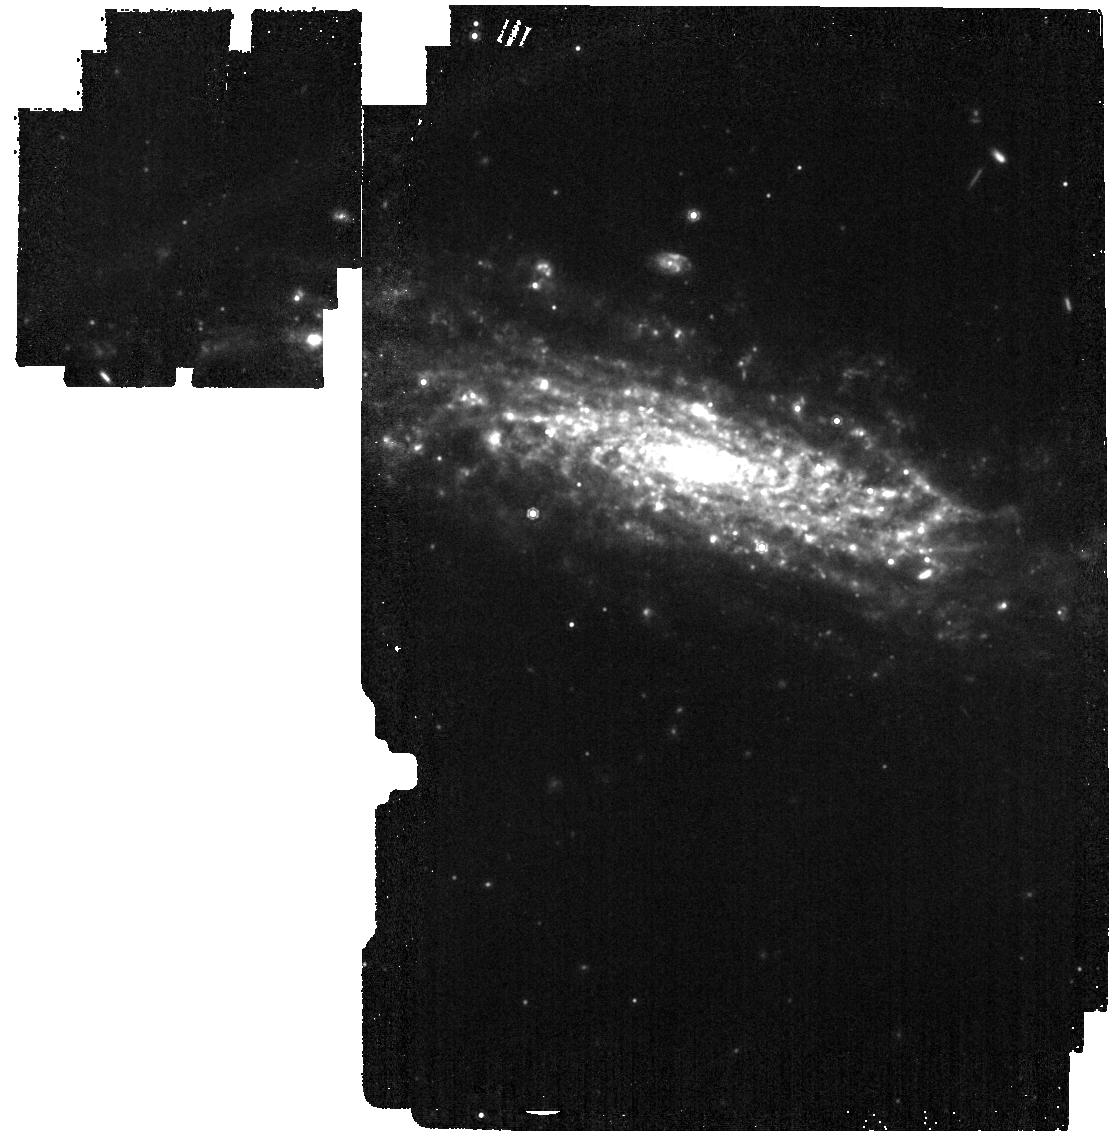
Target: SN2019esa
Instrument: MIRI
Filter: F1000W
Exposure: 3 min
Observation ID: jw03921-o025_t026_miri_f1000w

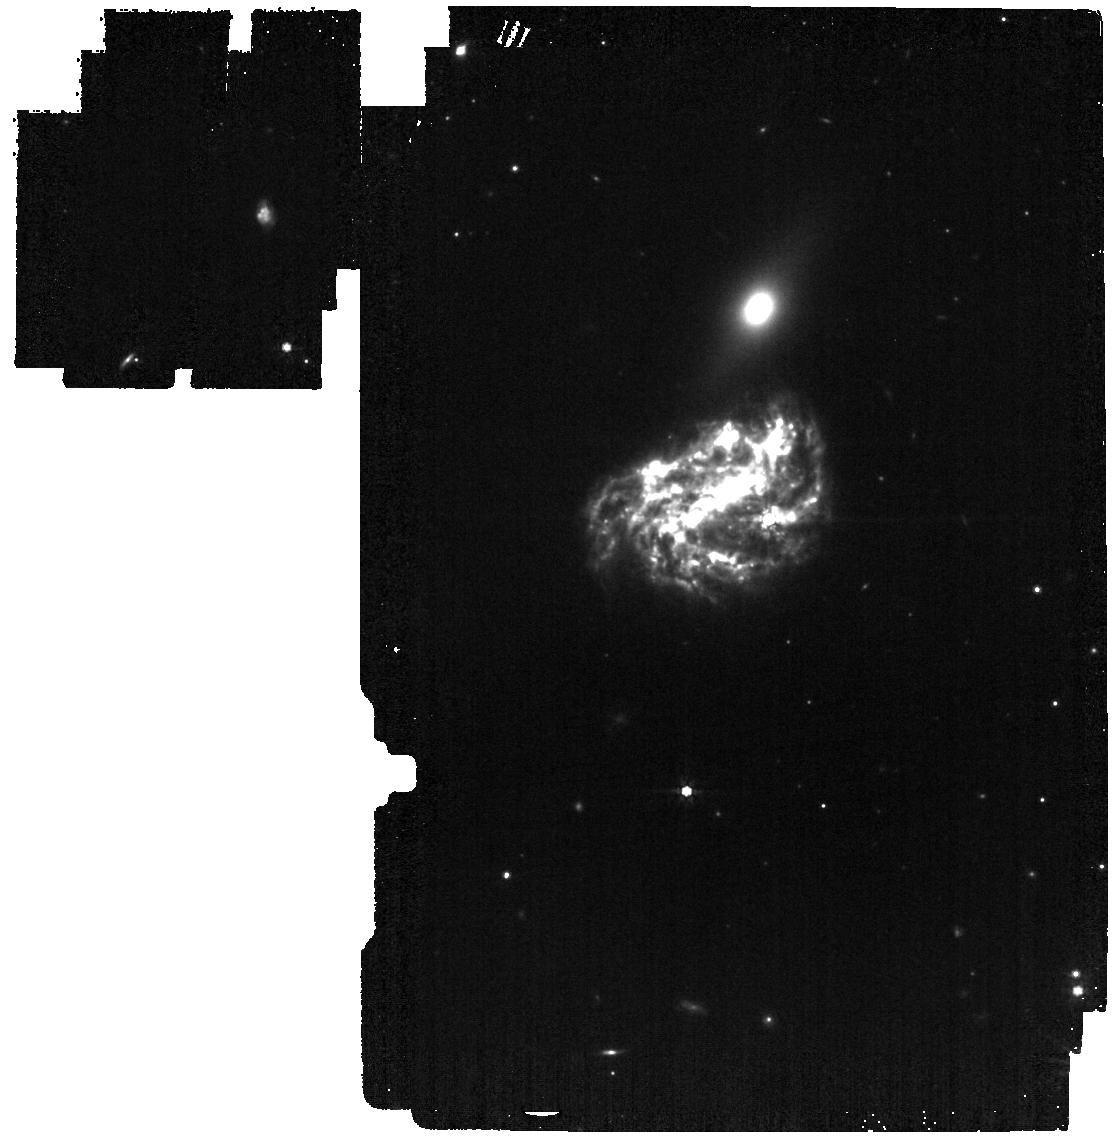
Target: SN2019oys
Instrument: MIRI
Filter: F770W
Exposure: 3 min
Observation ID: jw03921-o026_t027_miri_f770w

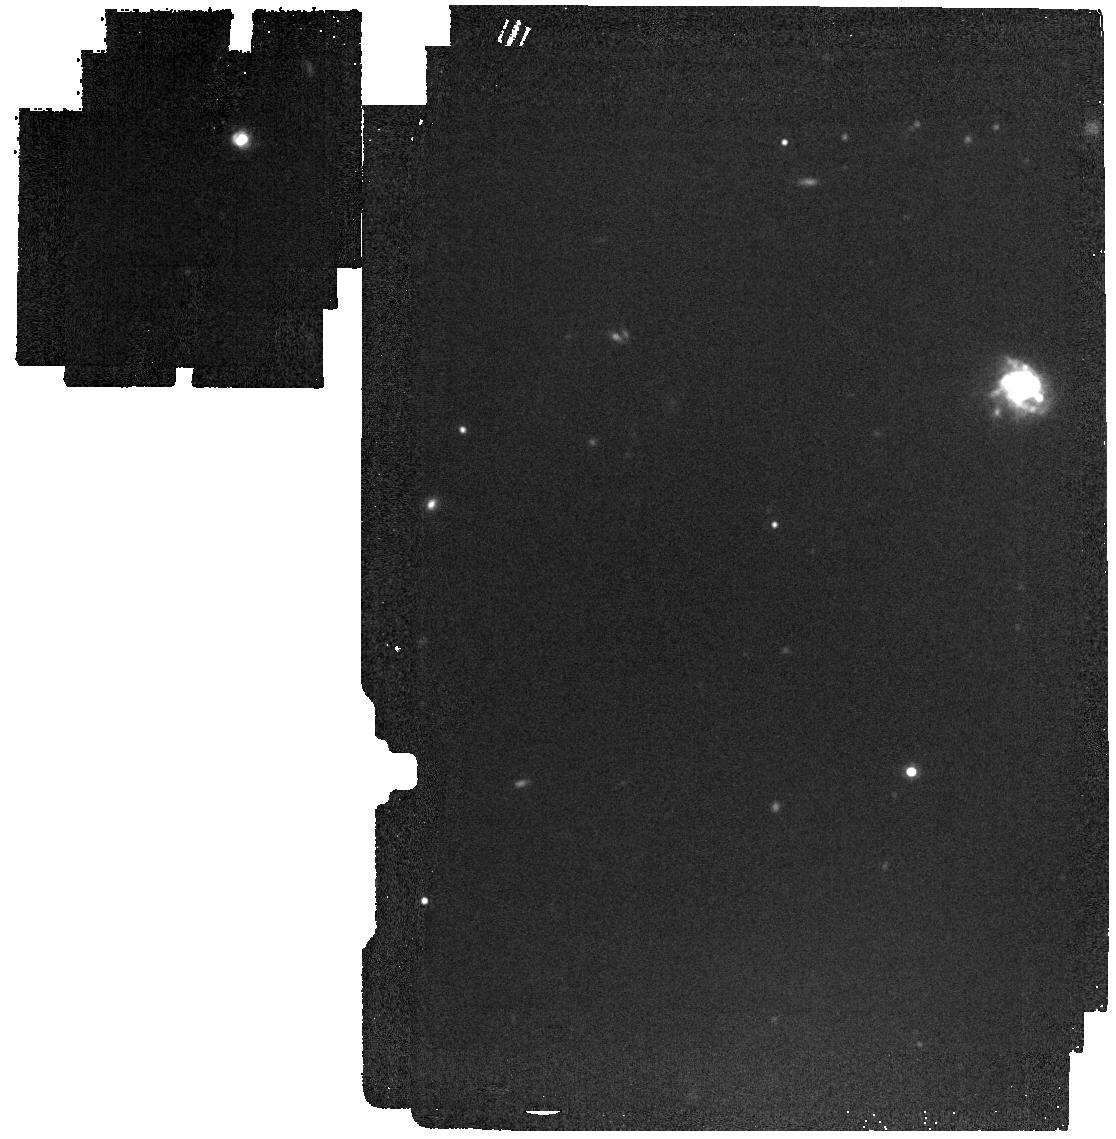
Target: AT2016bse
Instrument: MIRI
Filter: F1500W
Exposure: 3 min
Observation ID: jw03921-o016_t017_miri_f1500w

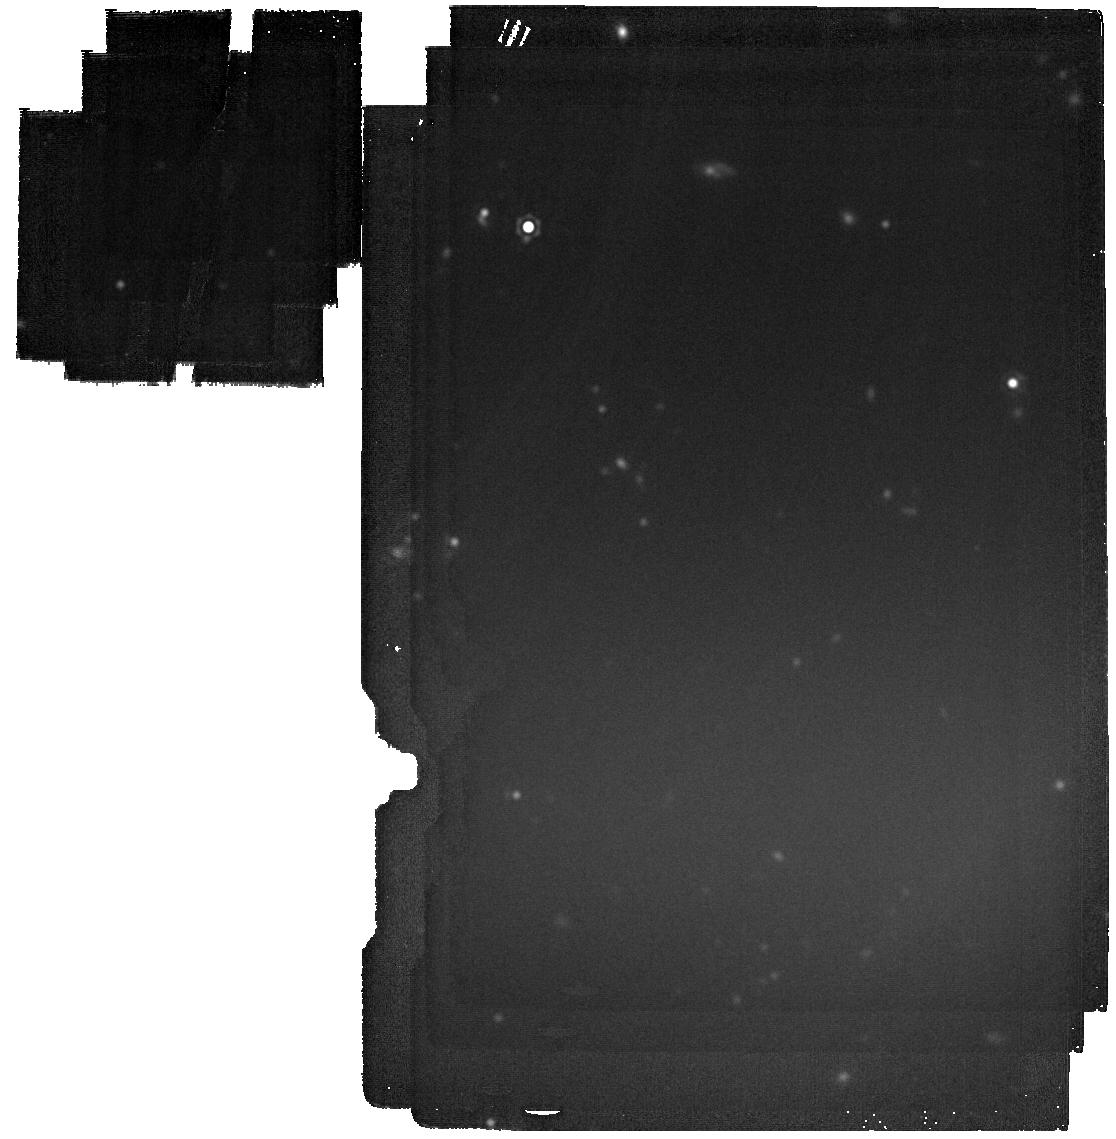
Target: SN2018hna
Instrument: MIRI
Filter: F2100W
Exposure: 6 min
Observation ID: jw03921-o024_t025_miri_f2100w

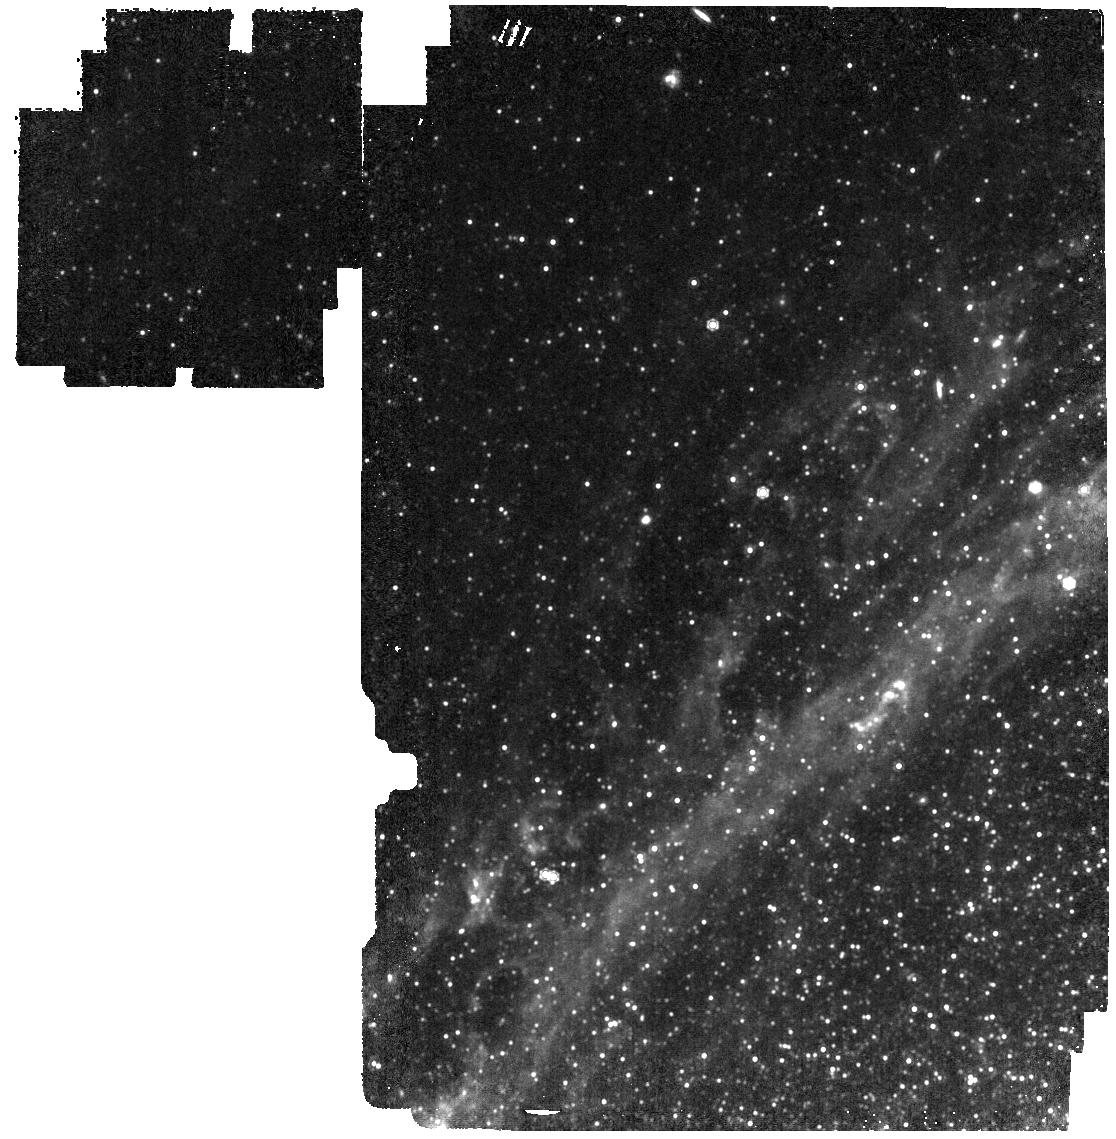
Target: SN1993J
Instrument: MIRI
Filter: F1000W
Exposure: 3 min
Observation ID: jw03921-o002_t003_miri_f1000w

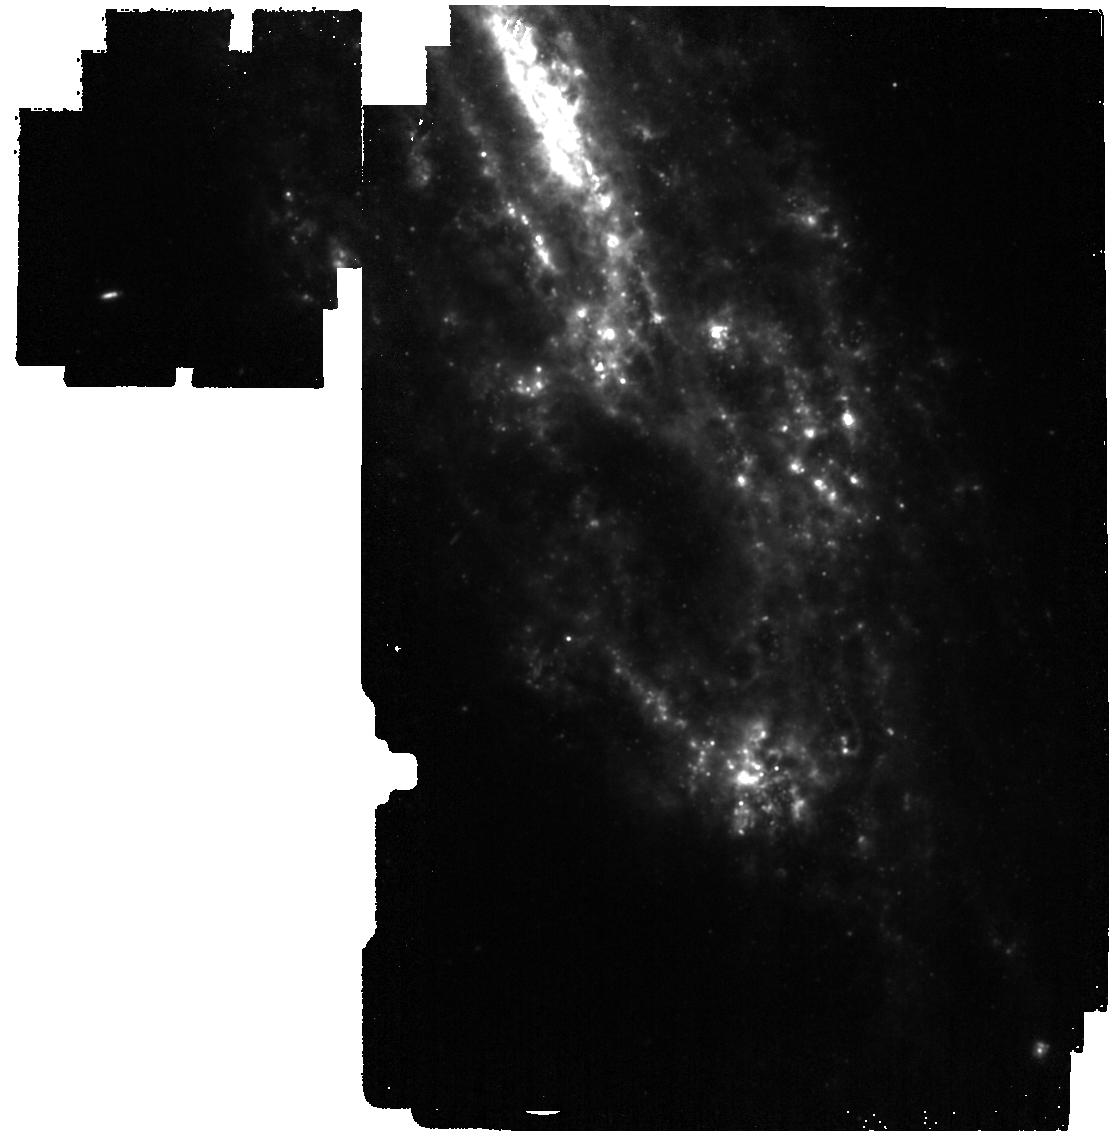
Target: SN2014bi
Instrument: MIRI
Filter: F1000W
Exposure: 3 min
Observation ID: jw03921-o012_t013_miri_f1000w

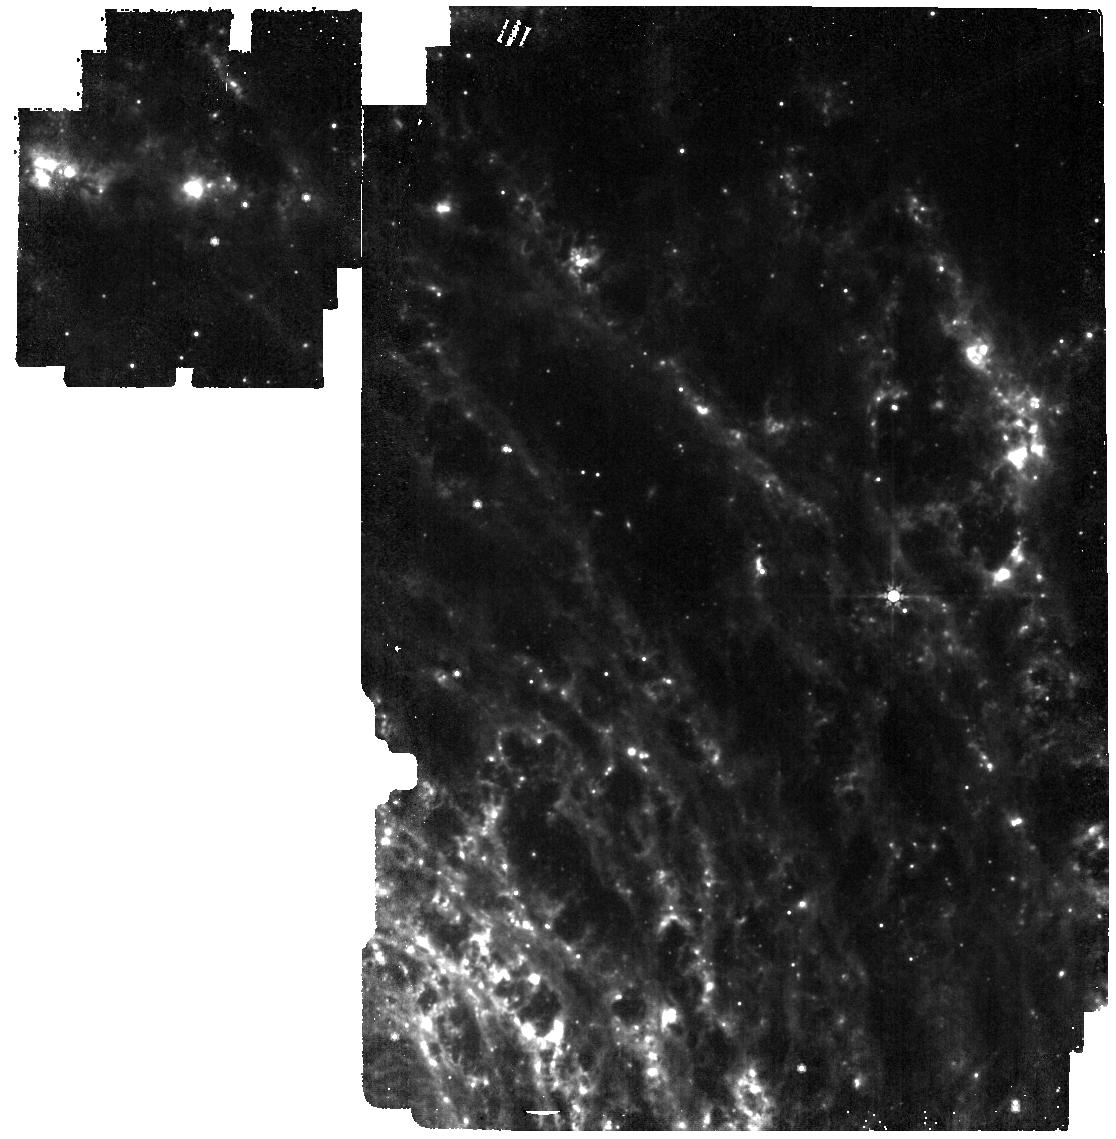
Target: SN2017gkp
Instrument: MIRI
Filter: F770W
Exposure: 3 min
Observation ID: jw03921-o020_t021_miri_f770w

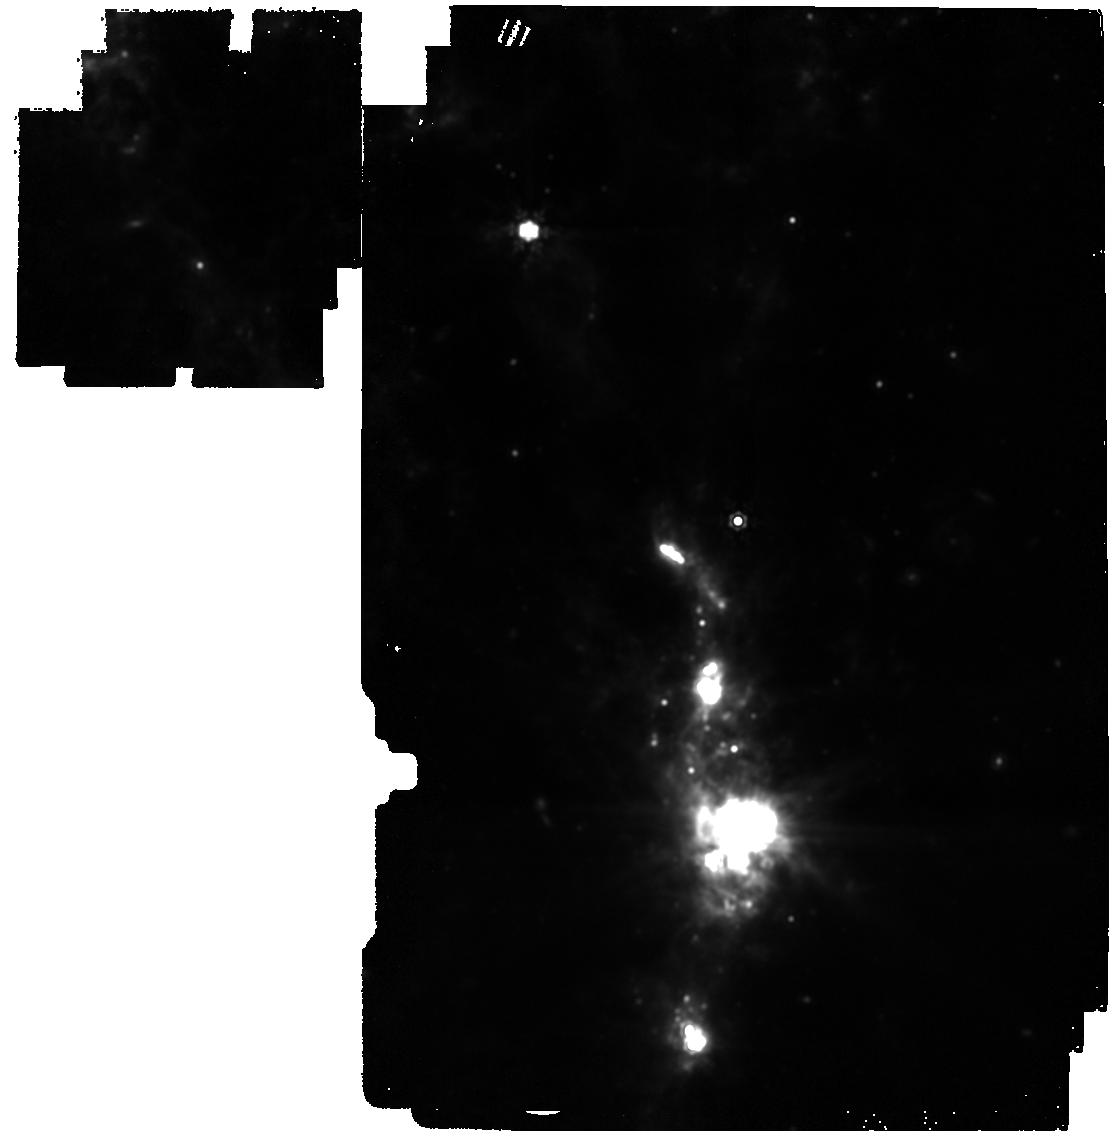
Target: SN2023ixf
Instrument: MIRI
Filter: F1500W
Exposure: 3 min
Observation ID: jw03921-o040_t042_miri_f1500w

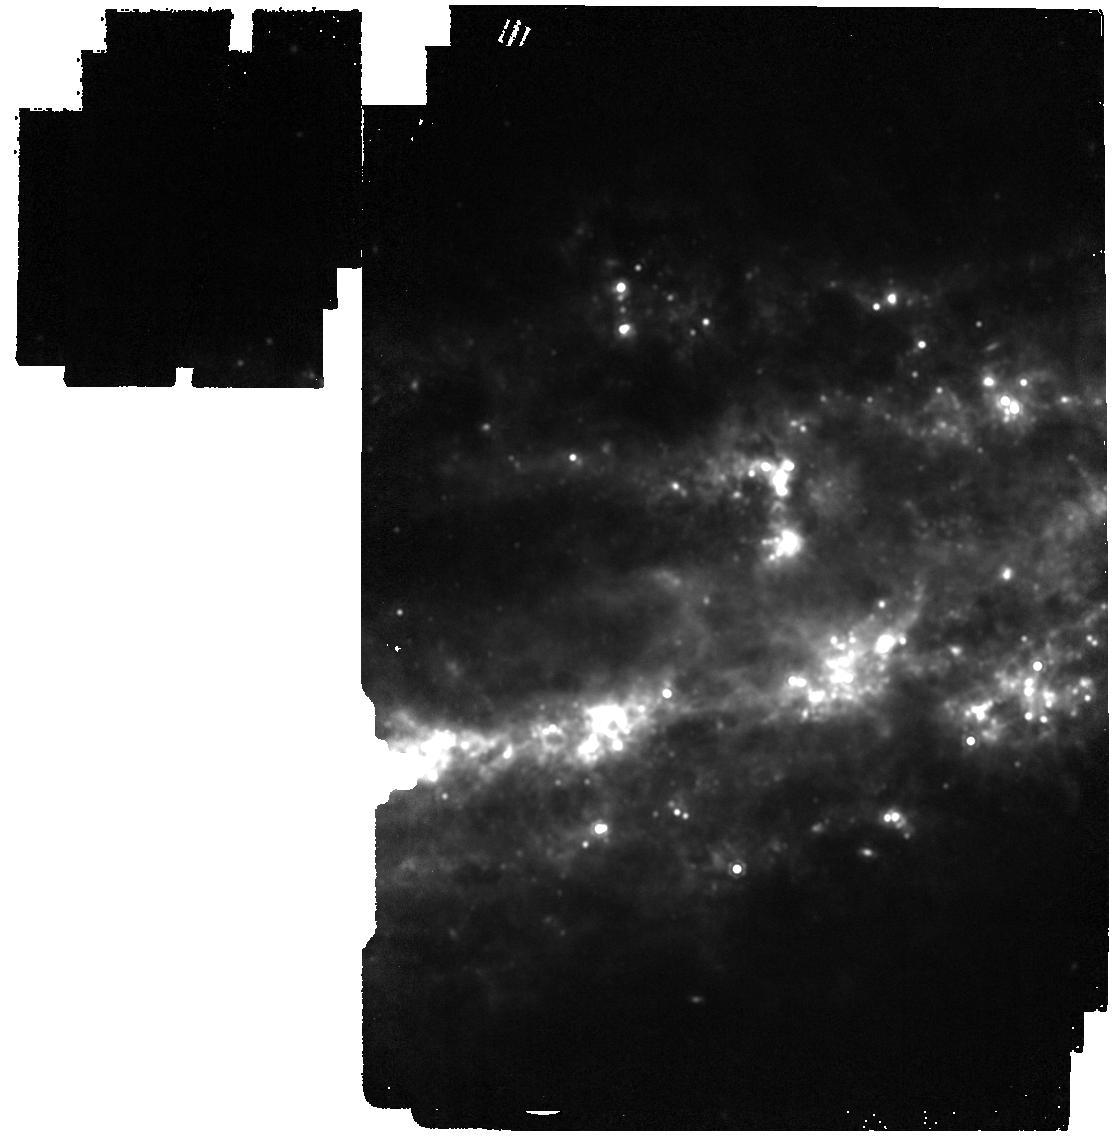
Target: SN2023dbc
Instrument: MIRI
Filter: F1500W
Exposure: 3 min
Observation ID: jw03921-o039_t041_miri_f1500w

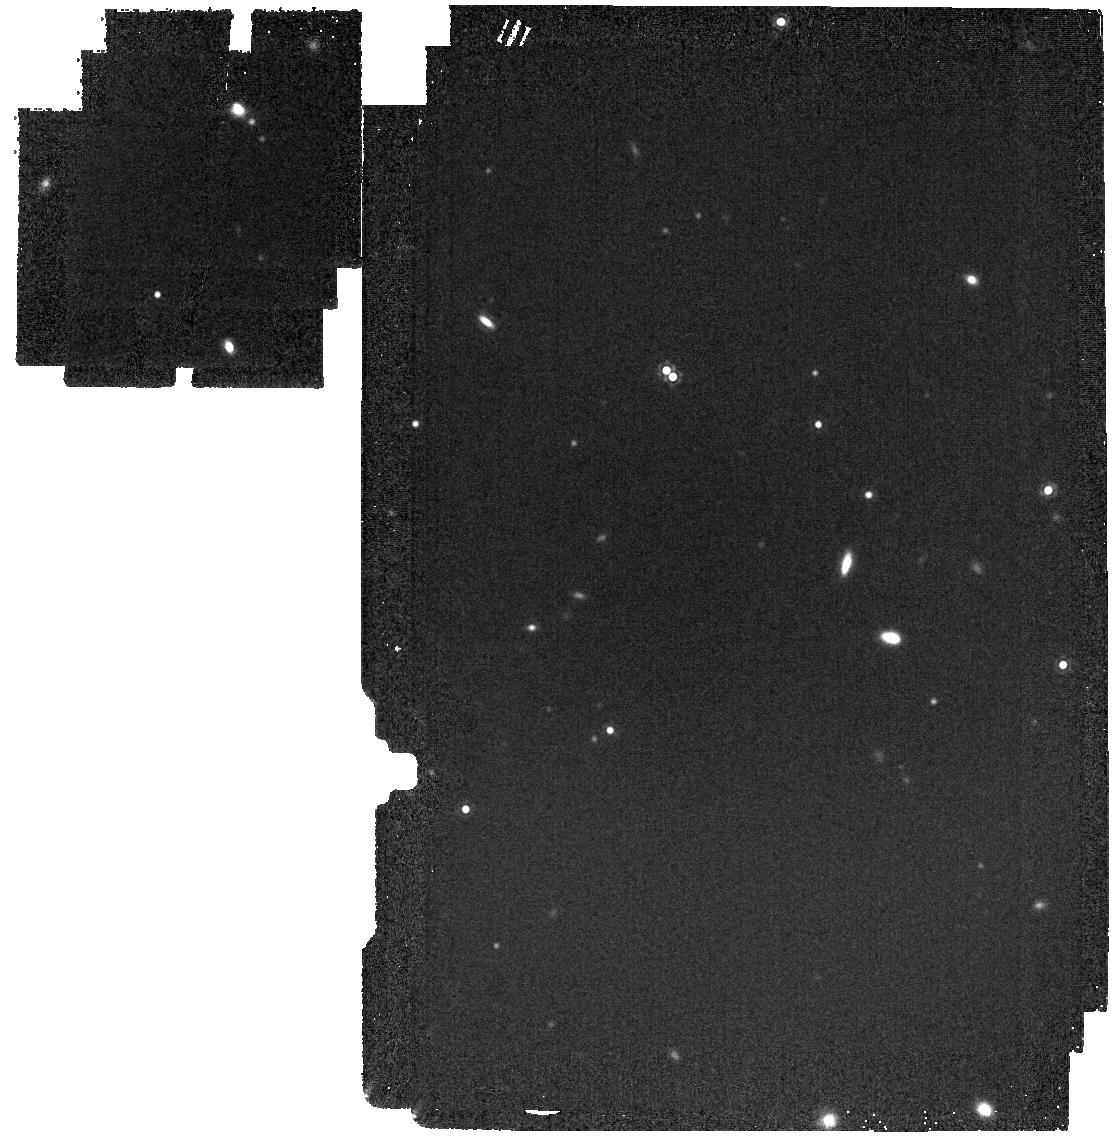
Target: SN2017gci
Instrument: MIRI
Filter: F1500W
Exposure: 3 min
Observation ID: jw03921-o019_t020_miri_f1500w

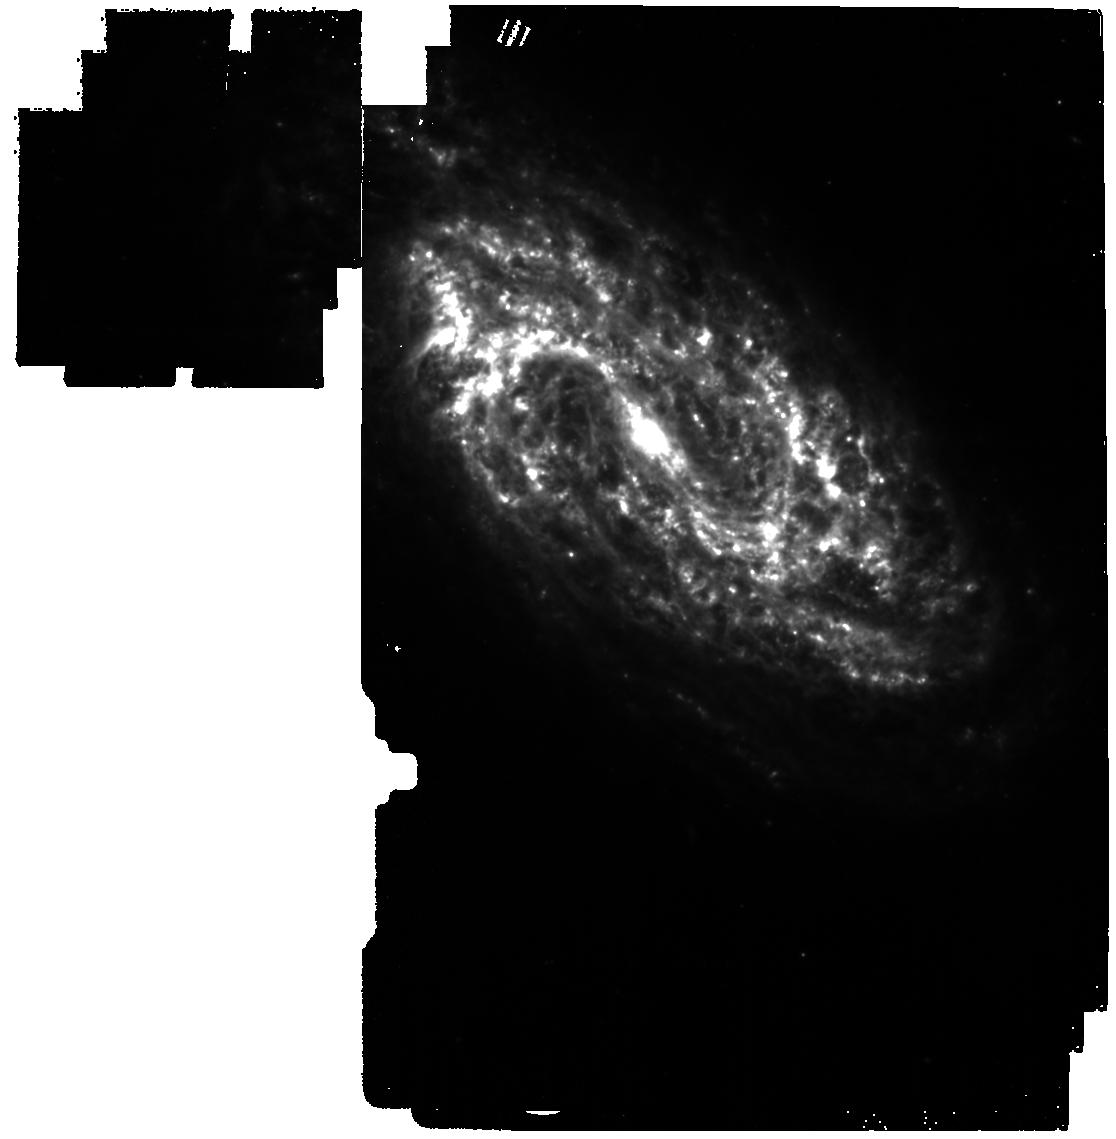
Target: SN2006bc
Instrument: MIRI
Filter: F770W
Exposure: 3 min
Observation ID: jw03921-o006_t007_miri_f770w

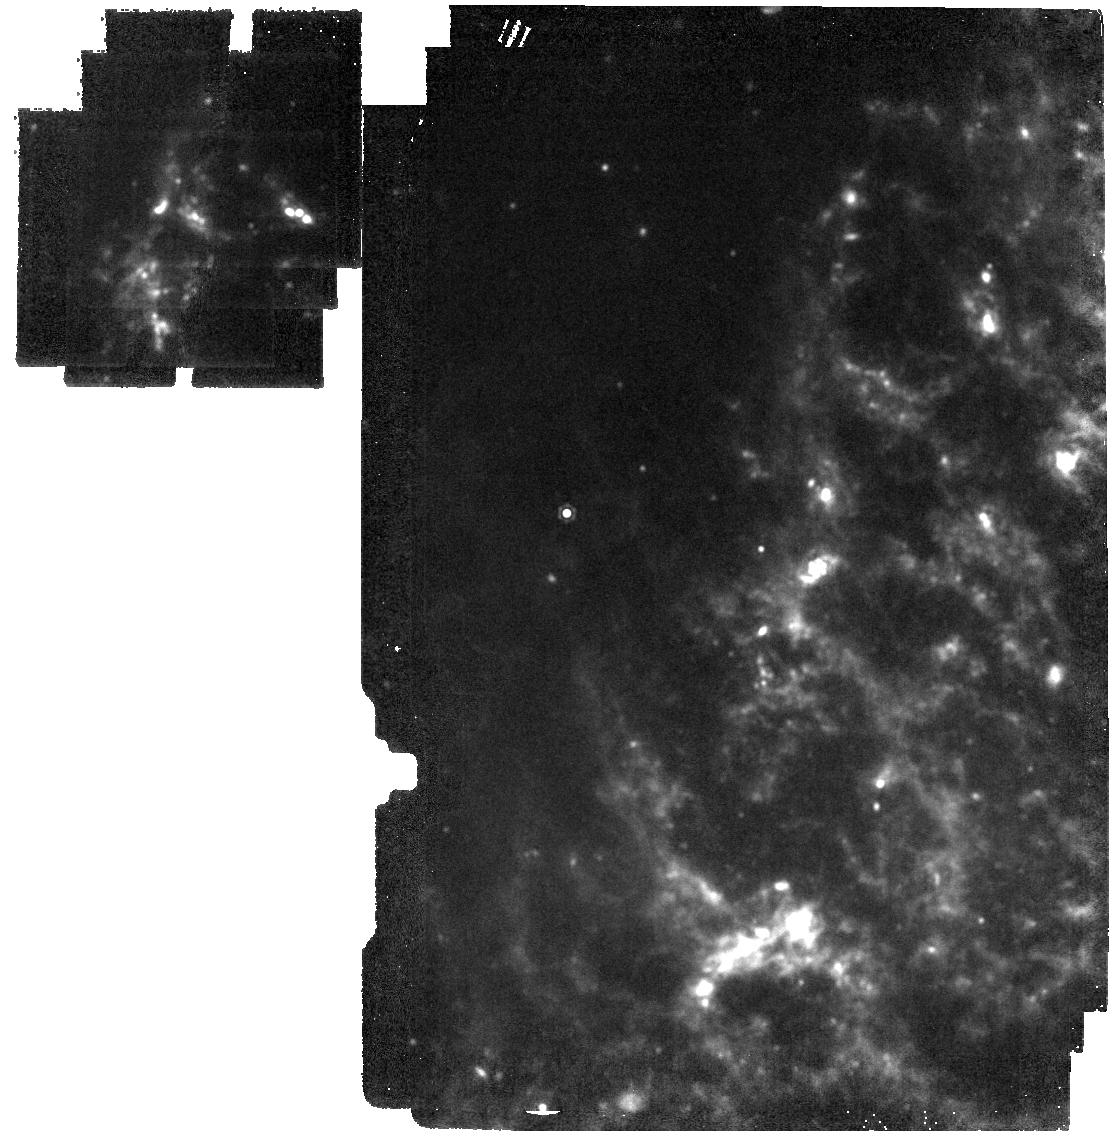
Target: AT2016jbu
Instrument: MIRI
Filter: F1500W
Exposure: 3 min
Observation ID: jw03921-o017_t018_miri_f1500w

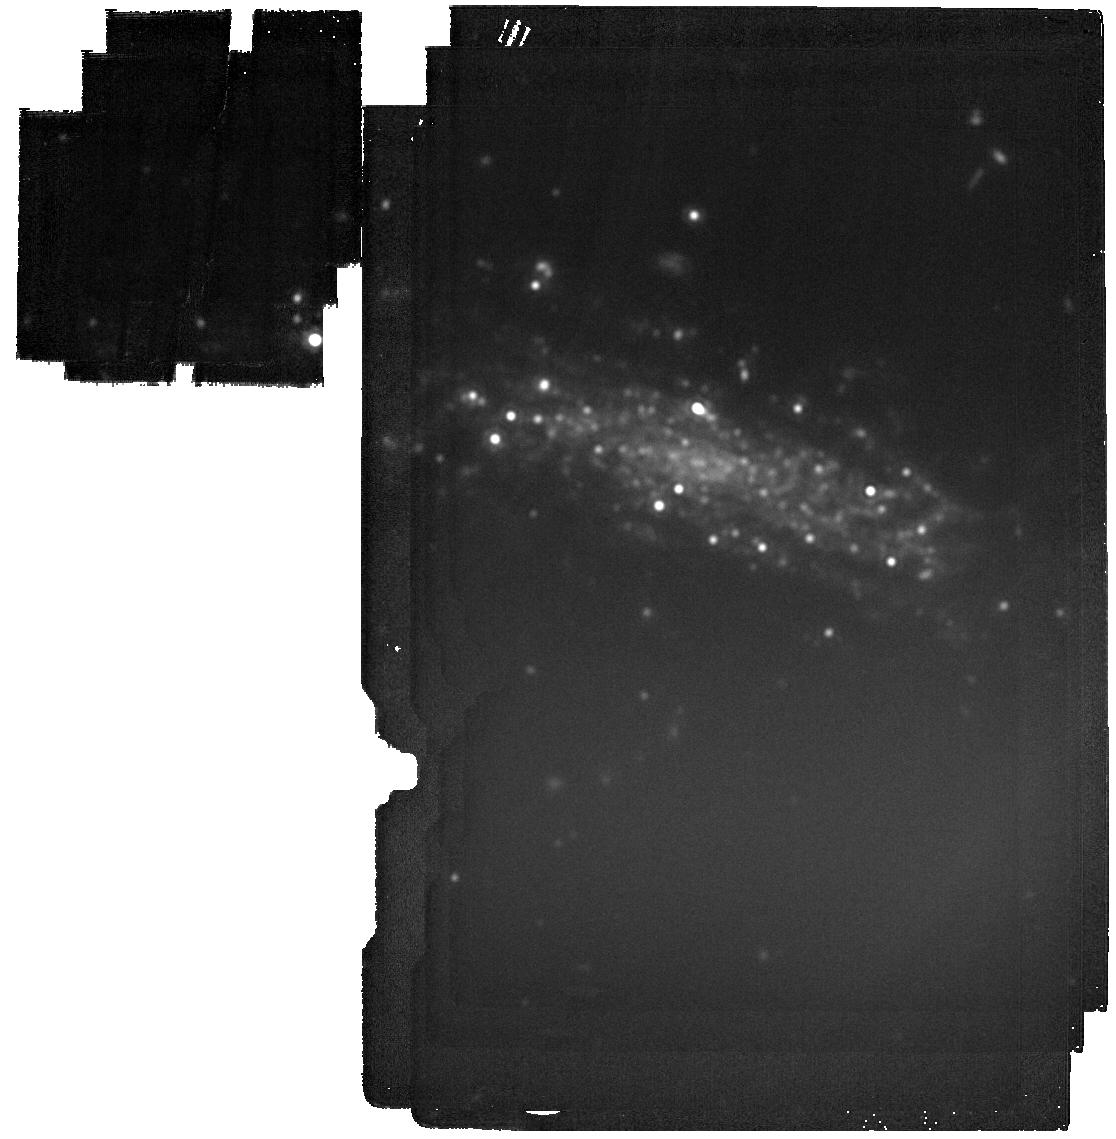
Target: SN2019esa
Instrument: MIRI
Filter: F2100W
Exposure: 6 min
Observation ID: jw03921-o025_t026_miri_f2100w

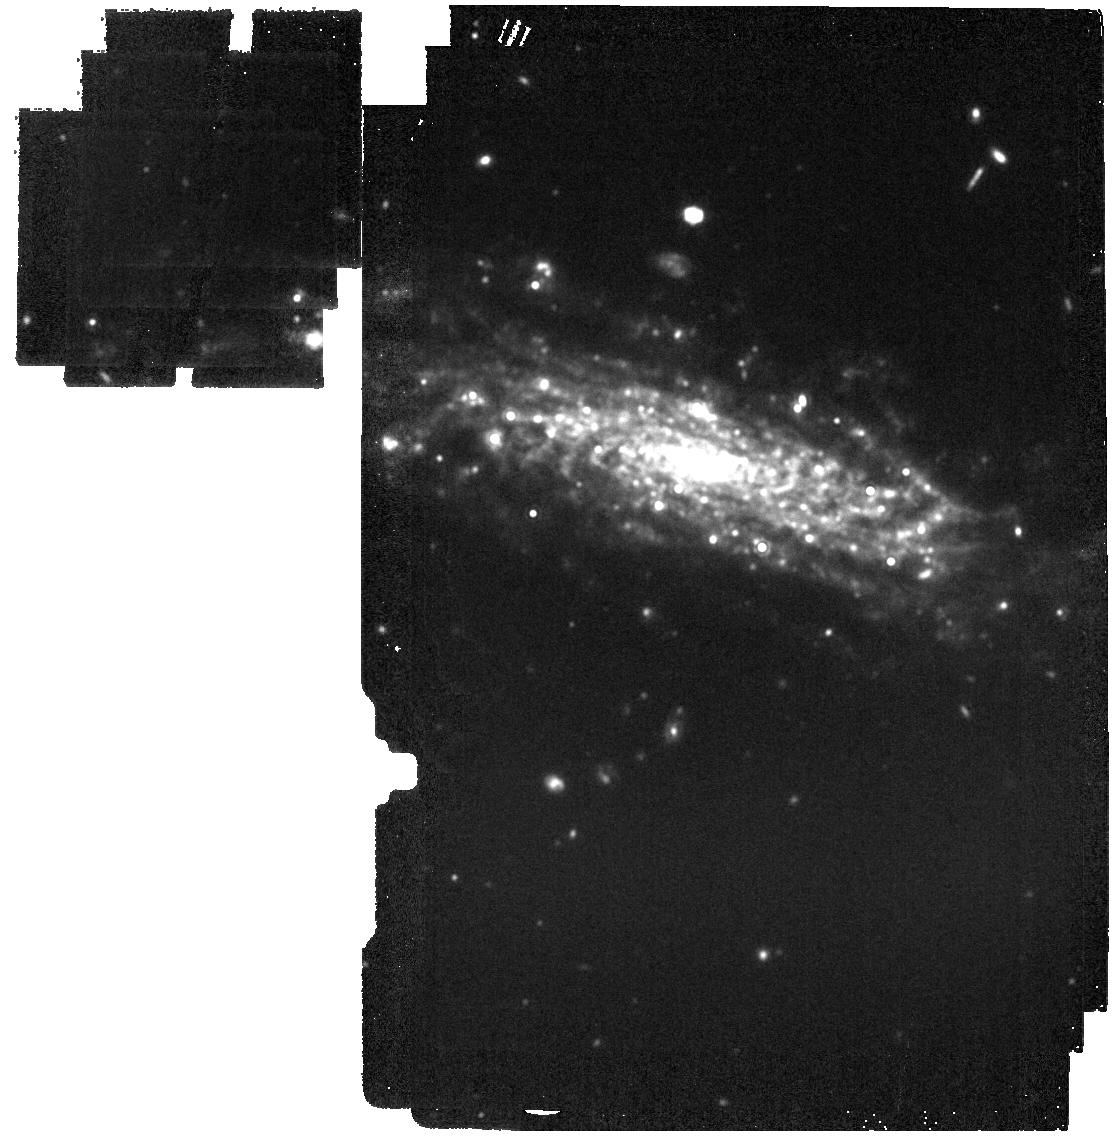
Target: SN2019esa
Instrument: MIRI
Filter: F1500W
Exposure: 3 min
Observation ID: jw03921-o025_t026_miri_f1500w

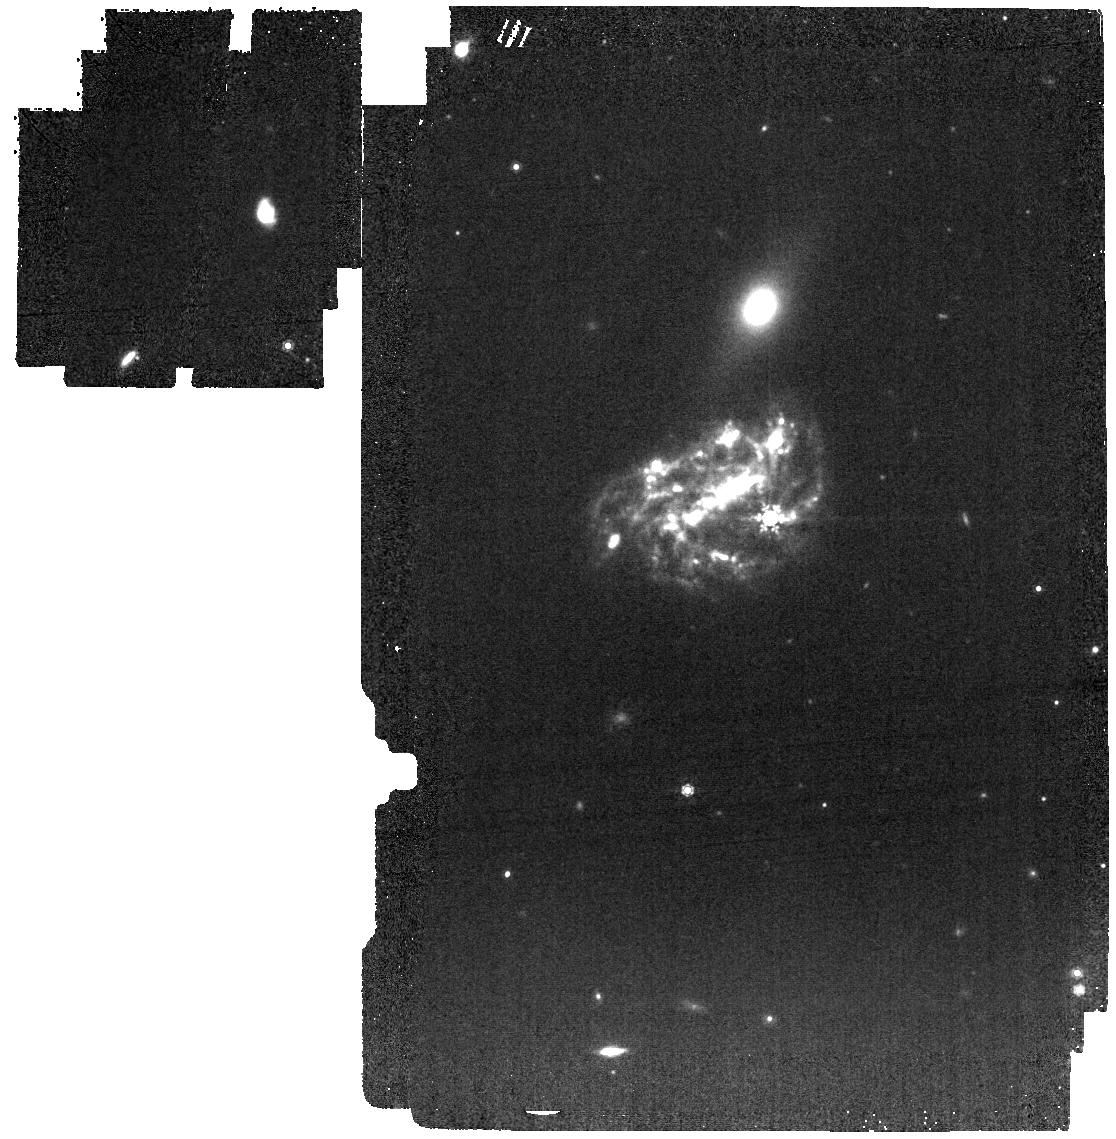
Target: SN2019oys
Instrument: MIRI
Filter: F1000W
Exposure: 3 min
Observation ID: jw03921-o026_t027_miri_f1000w

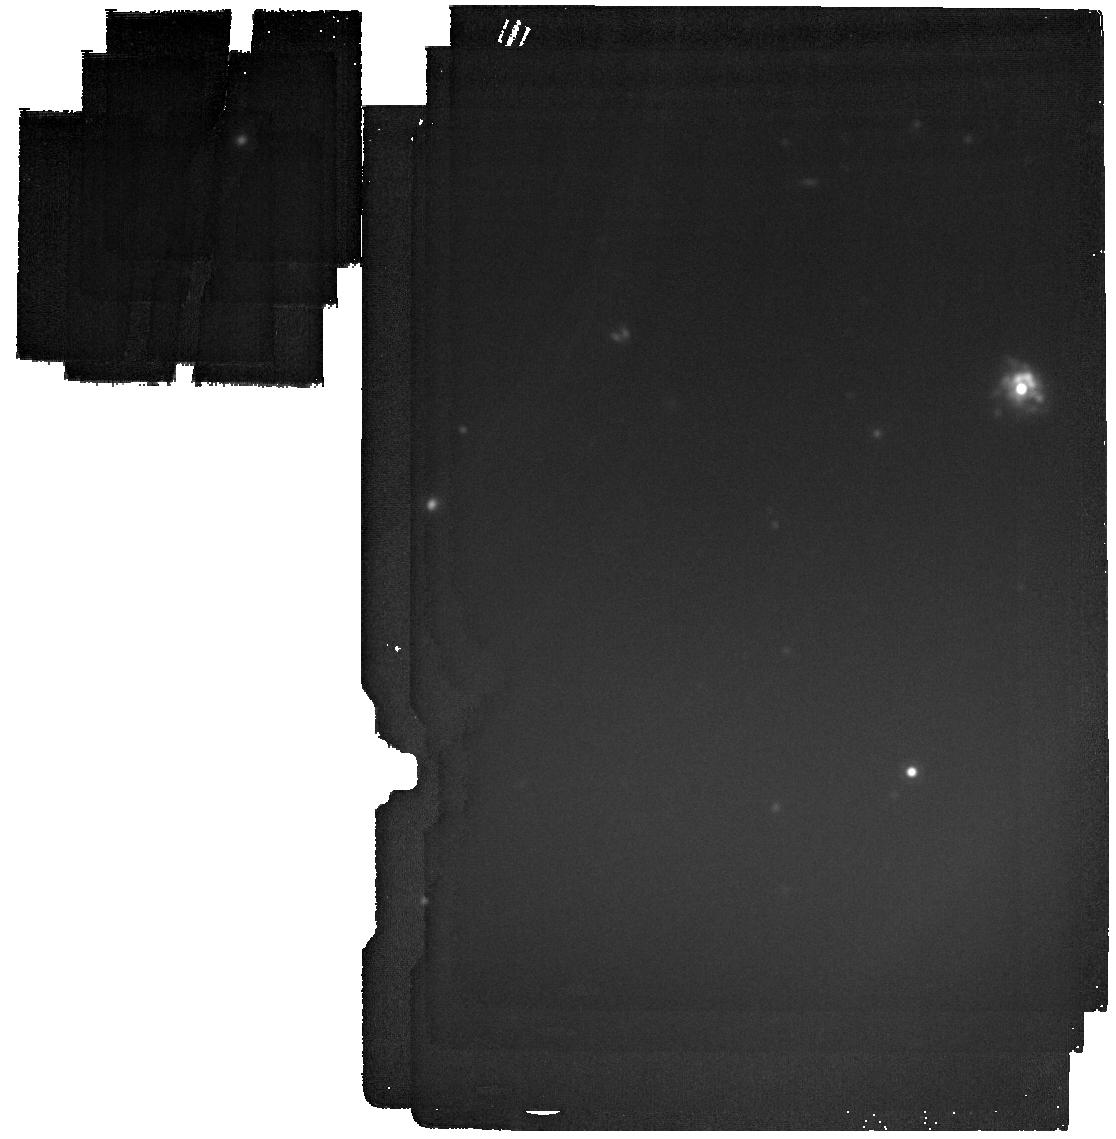
Target: AT2016bse
Instrument: MIRI
Filter: F2100W
Exposure: 6 min
Observation ID: jw03921-o016_t017_miri_f2100w

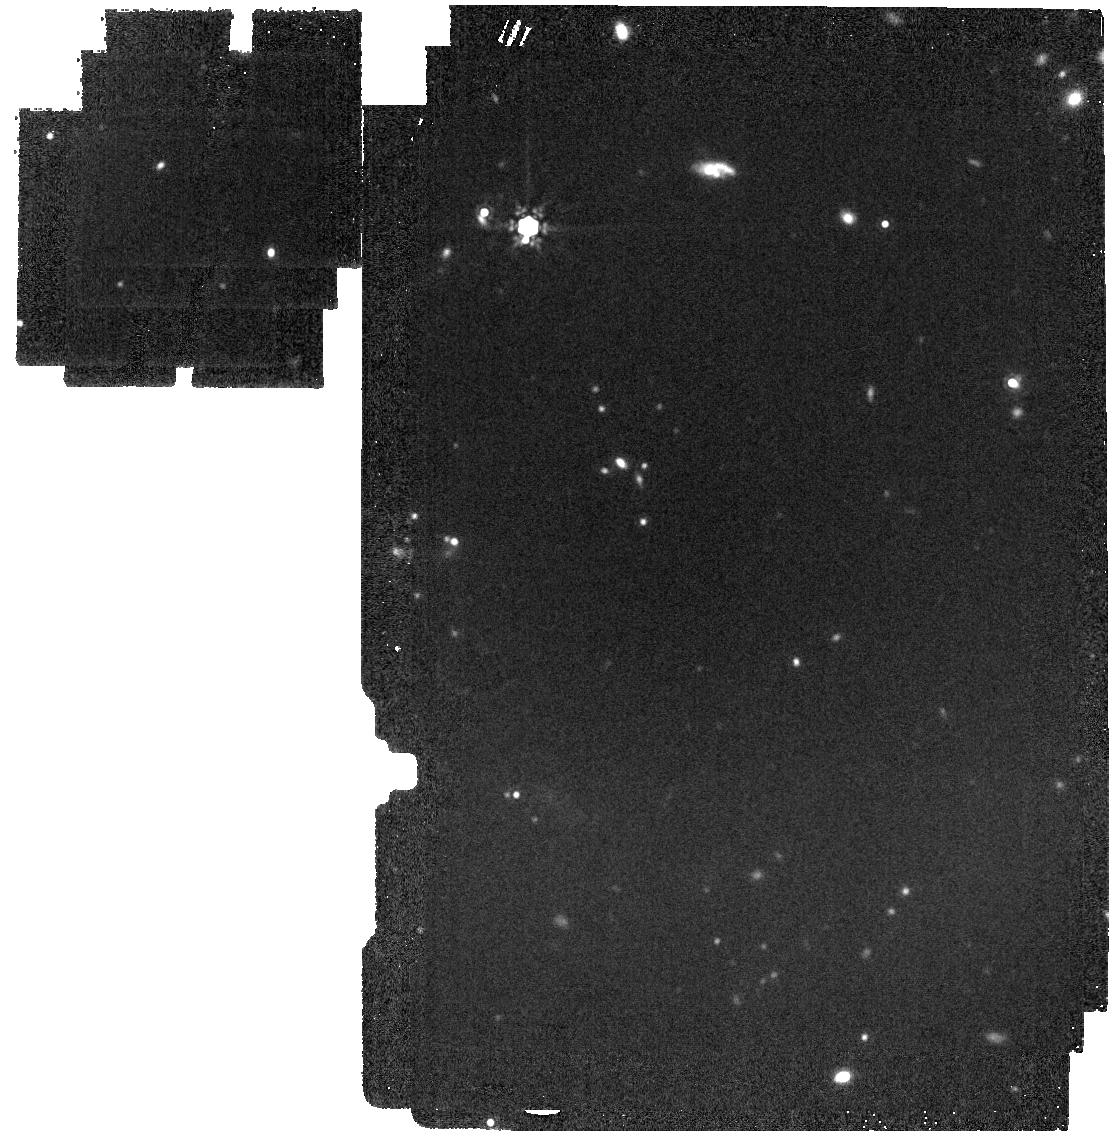
Target: SN2018hna
Instrument: MIRI
Filter: F1500W
Exposure: 3 min
Observation ID: jw03921-o024_t025_miri_f1500w

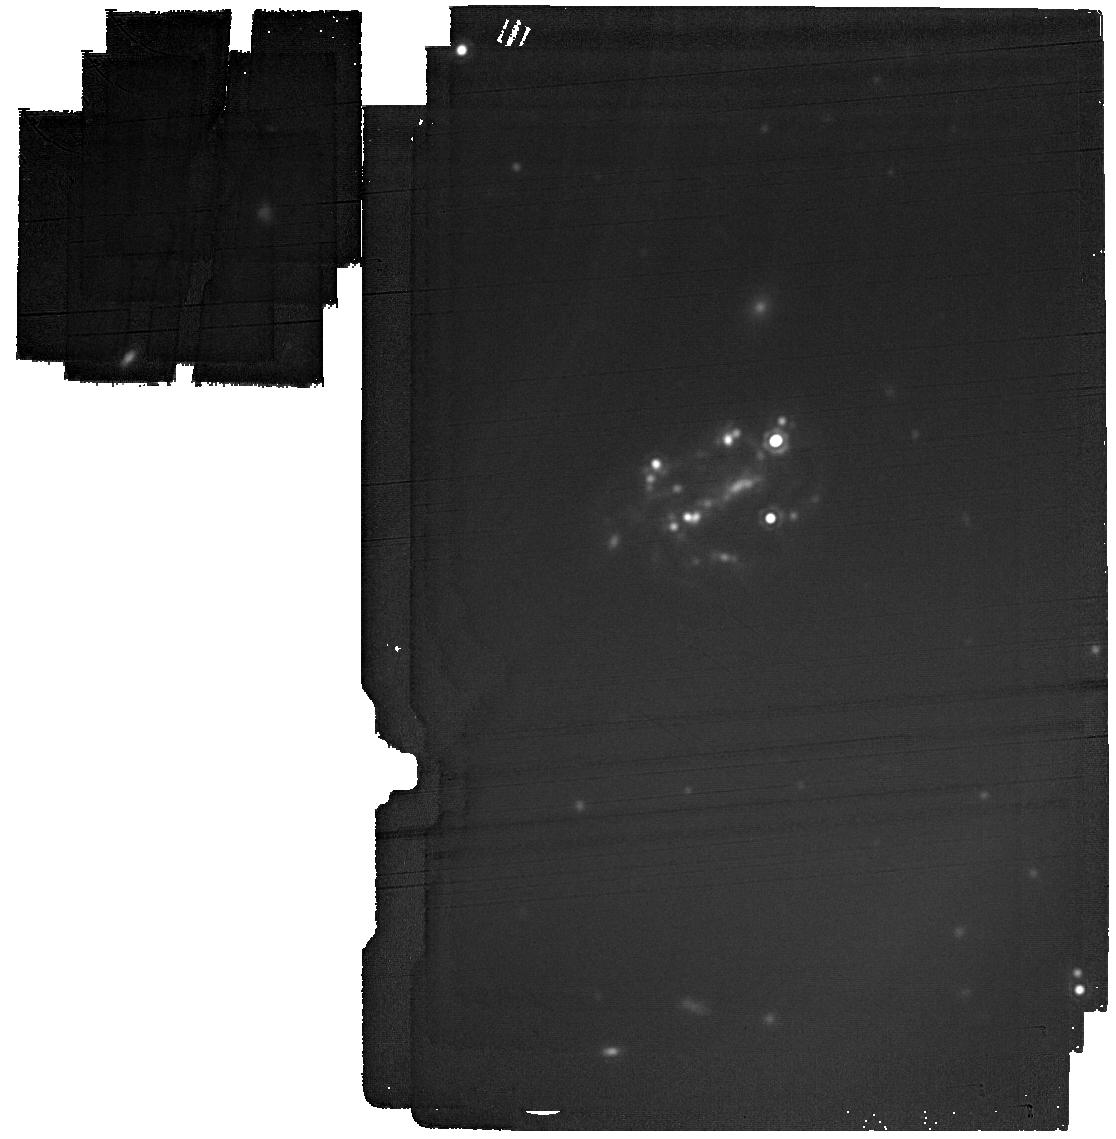
Target: SN2019oys
Instrument: MIRI
Filter: F2100W
Exposure: 6 min
Observation ID: jw03921-o026_t027_miri_f2100w

Building A Modern Sample of Dusty Supernovae with JWST (PI: Fox, Ori Dosovitz)

While explosive transient astronomy is often associated with young, rapidly evolving sources, there is a subset of dusty, old supernovae (SNe) that are quite valuable to our understanding of SN explosions and their progenitor systems. The mid-IR wavelengths span the peak of the thermal emission and are best to characterize the dust in these systems. The Spitzer Warm Mission spent over a decade building an impressive sample of dusty SNe at 3.6/4.5 microns, but this was just the tip of the iceberg. These wavelengths were insufficient to probe colder temperatures ~150 K, where a bulk of the dust is thought to reside. A number of questions remain and the phase space of such observations (in terms of dust temperature and SN age) remains relatively unpopulated. JWST offers the opportunity to build a modern, ground-breaking sample of dusty SNe. As Spitzer strategies showed, targeting one SN at a time is not only inefficient, but also risky because of the difficulty in predicting which SNe are IR bright. Here we propose an optimal strategy of using the Survey Mode to obtain MIRI imaging of a large sample of SNe of different subclasses and ages. It is imperative that such a Survey begin early in JWST's lifetime (i.e., Cycle 2) so, like the Spitzer sample, targets of interest can continue to be monitored throughout their lifetime in future cycles. We include 44 targets (~74 hours) roughly equally distributed across the sky. The results will enable a variety of new and important types of scientific investigations. The data will be made public immediately to ensure it benefits the entire SN community.